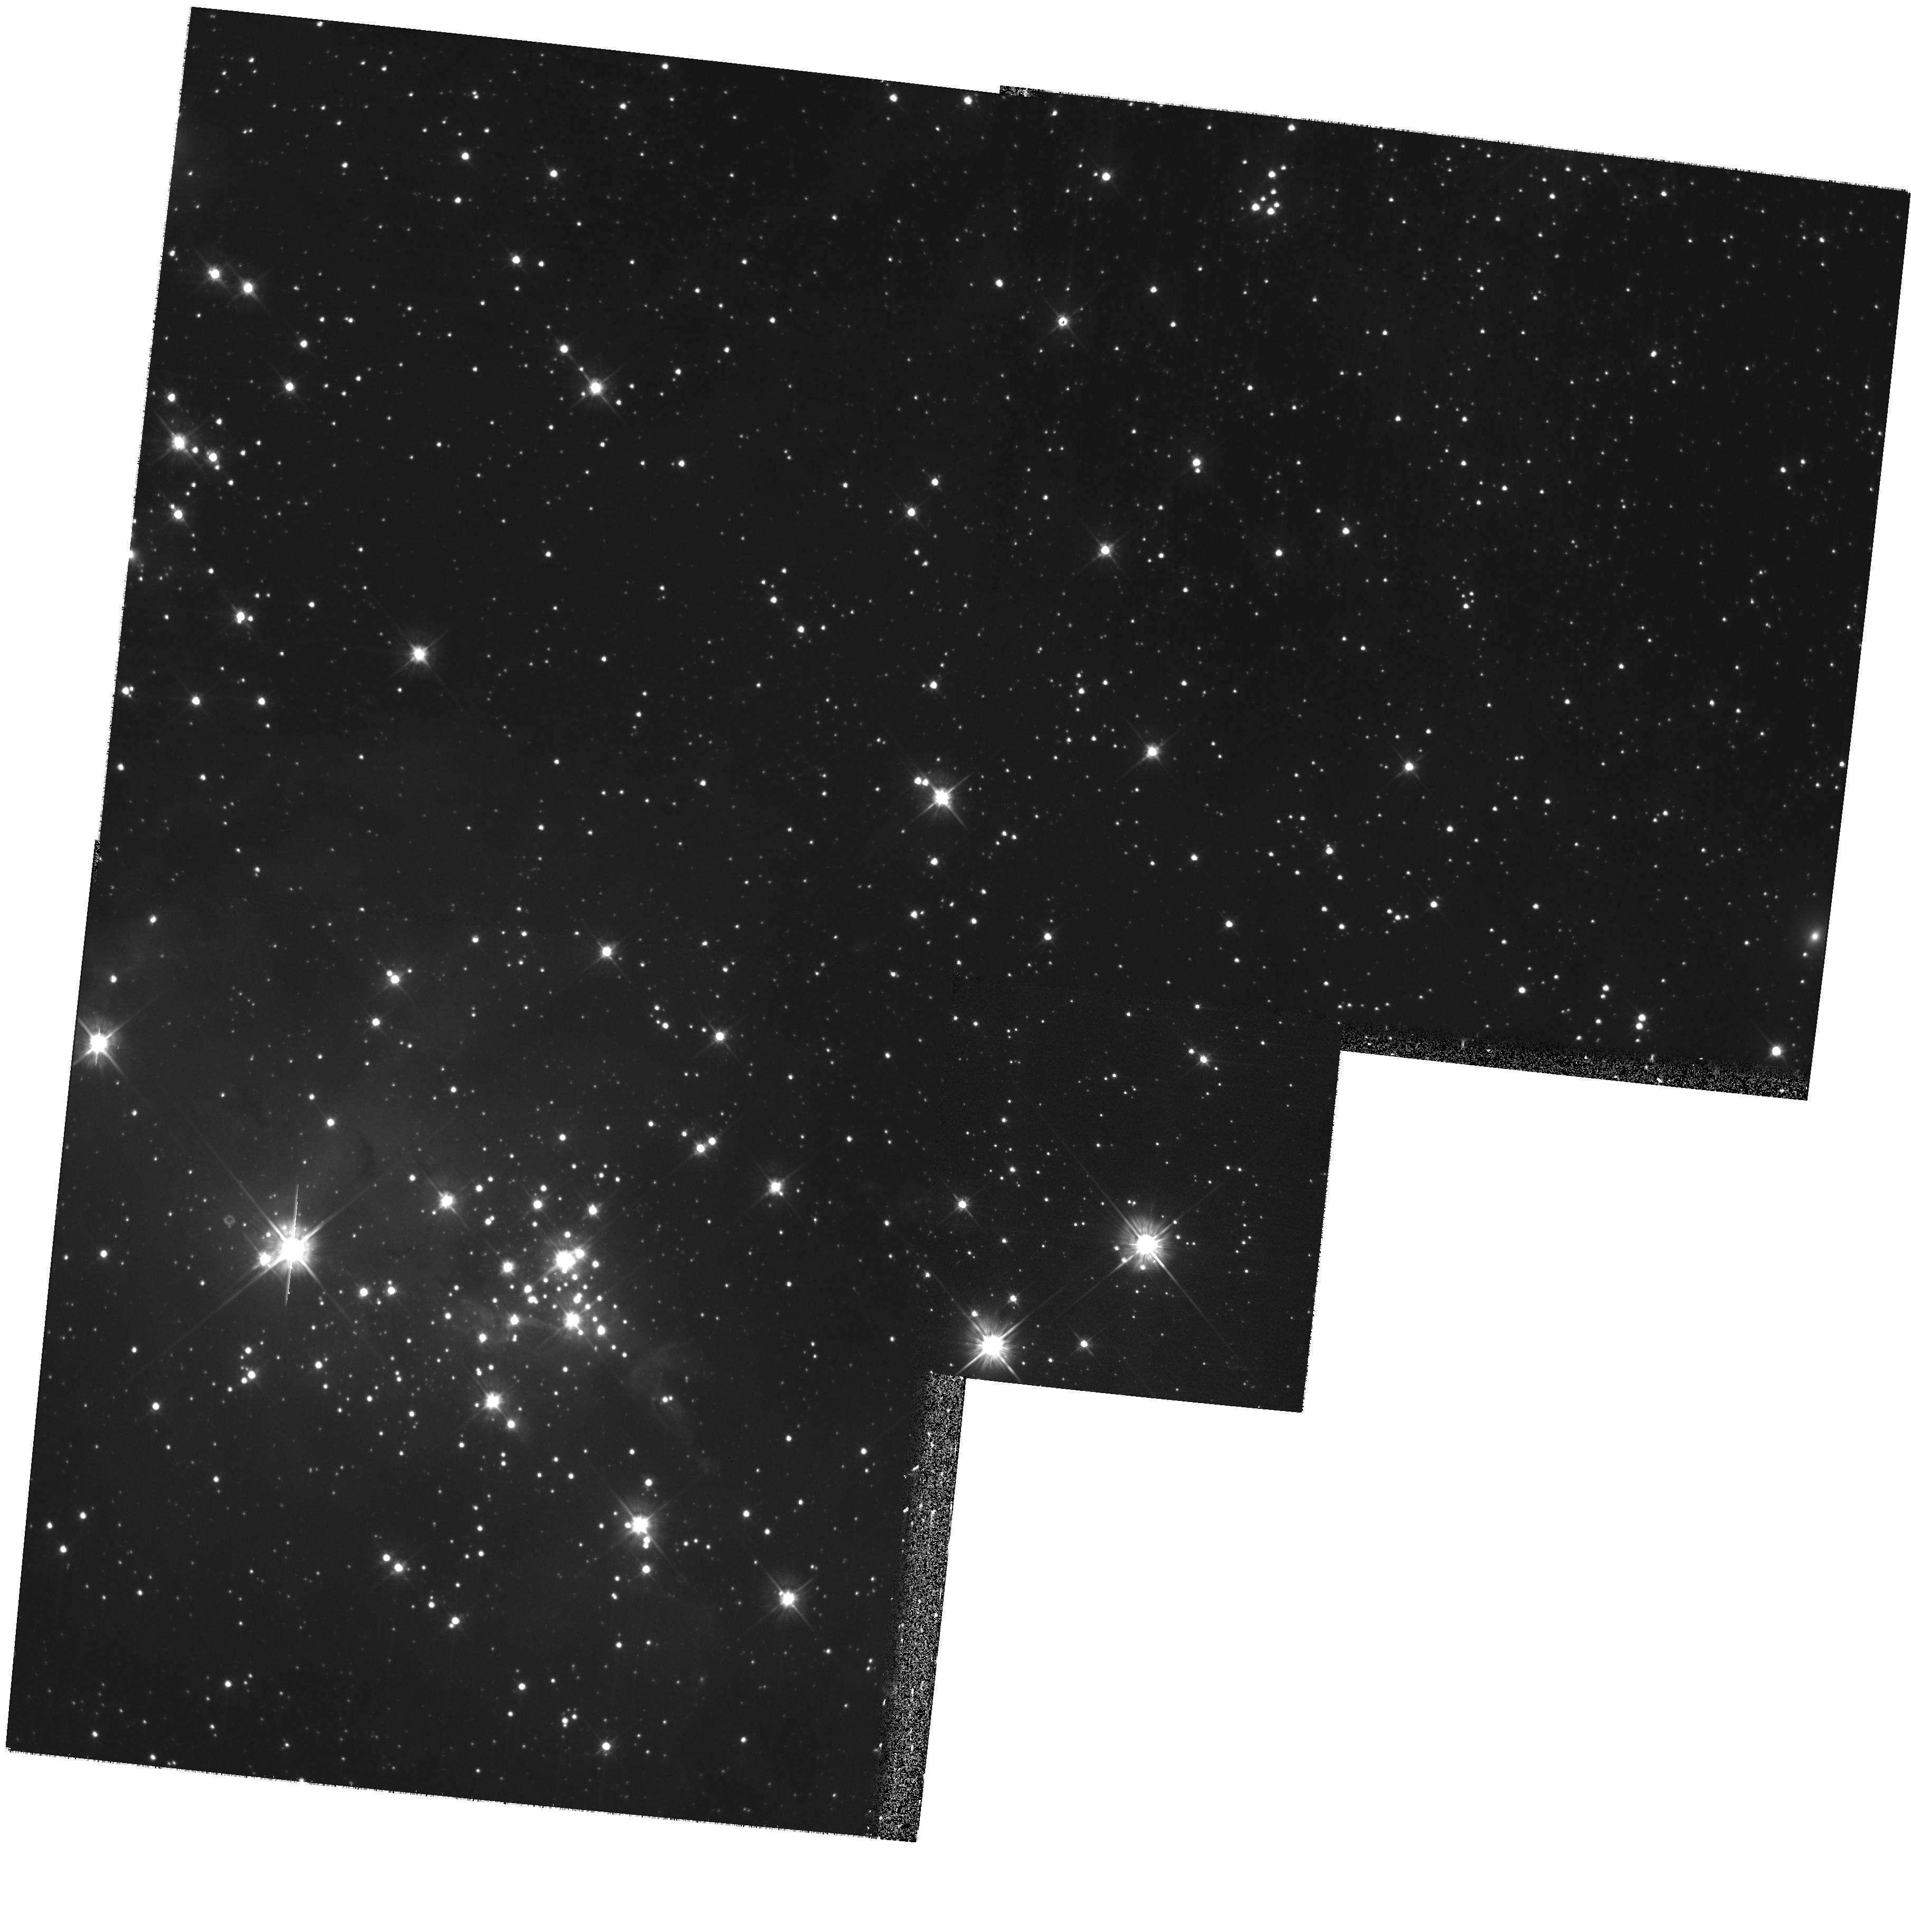
Target: FIELD-052746-672631. Instrument: WFPC2/PC. Filter: F555W. Exposure: 32 min. Observation ID: hst_11547_04_wfpc2_pc_f555w_ub0h04

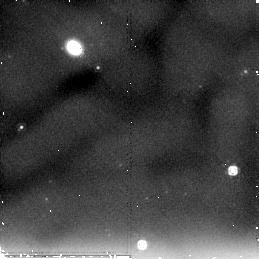
Target: FIELD-053221-662820. Instrument: NICMOS/NIC2. Filter: F205W. Exposure: 26 min. Observation ID: nb0h06010

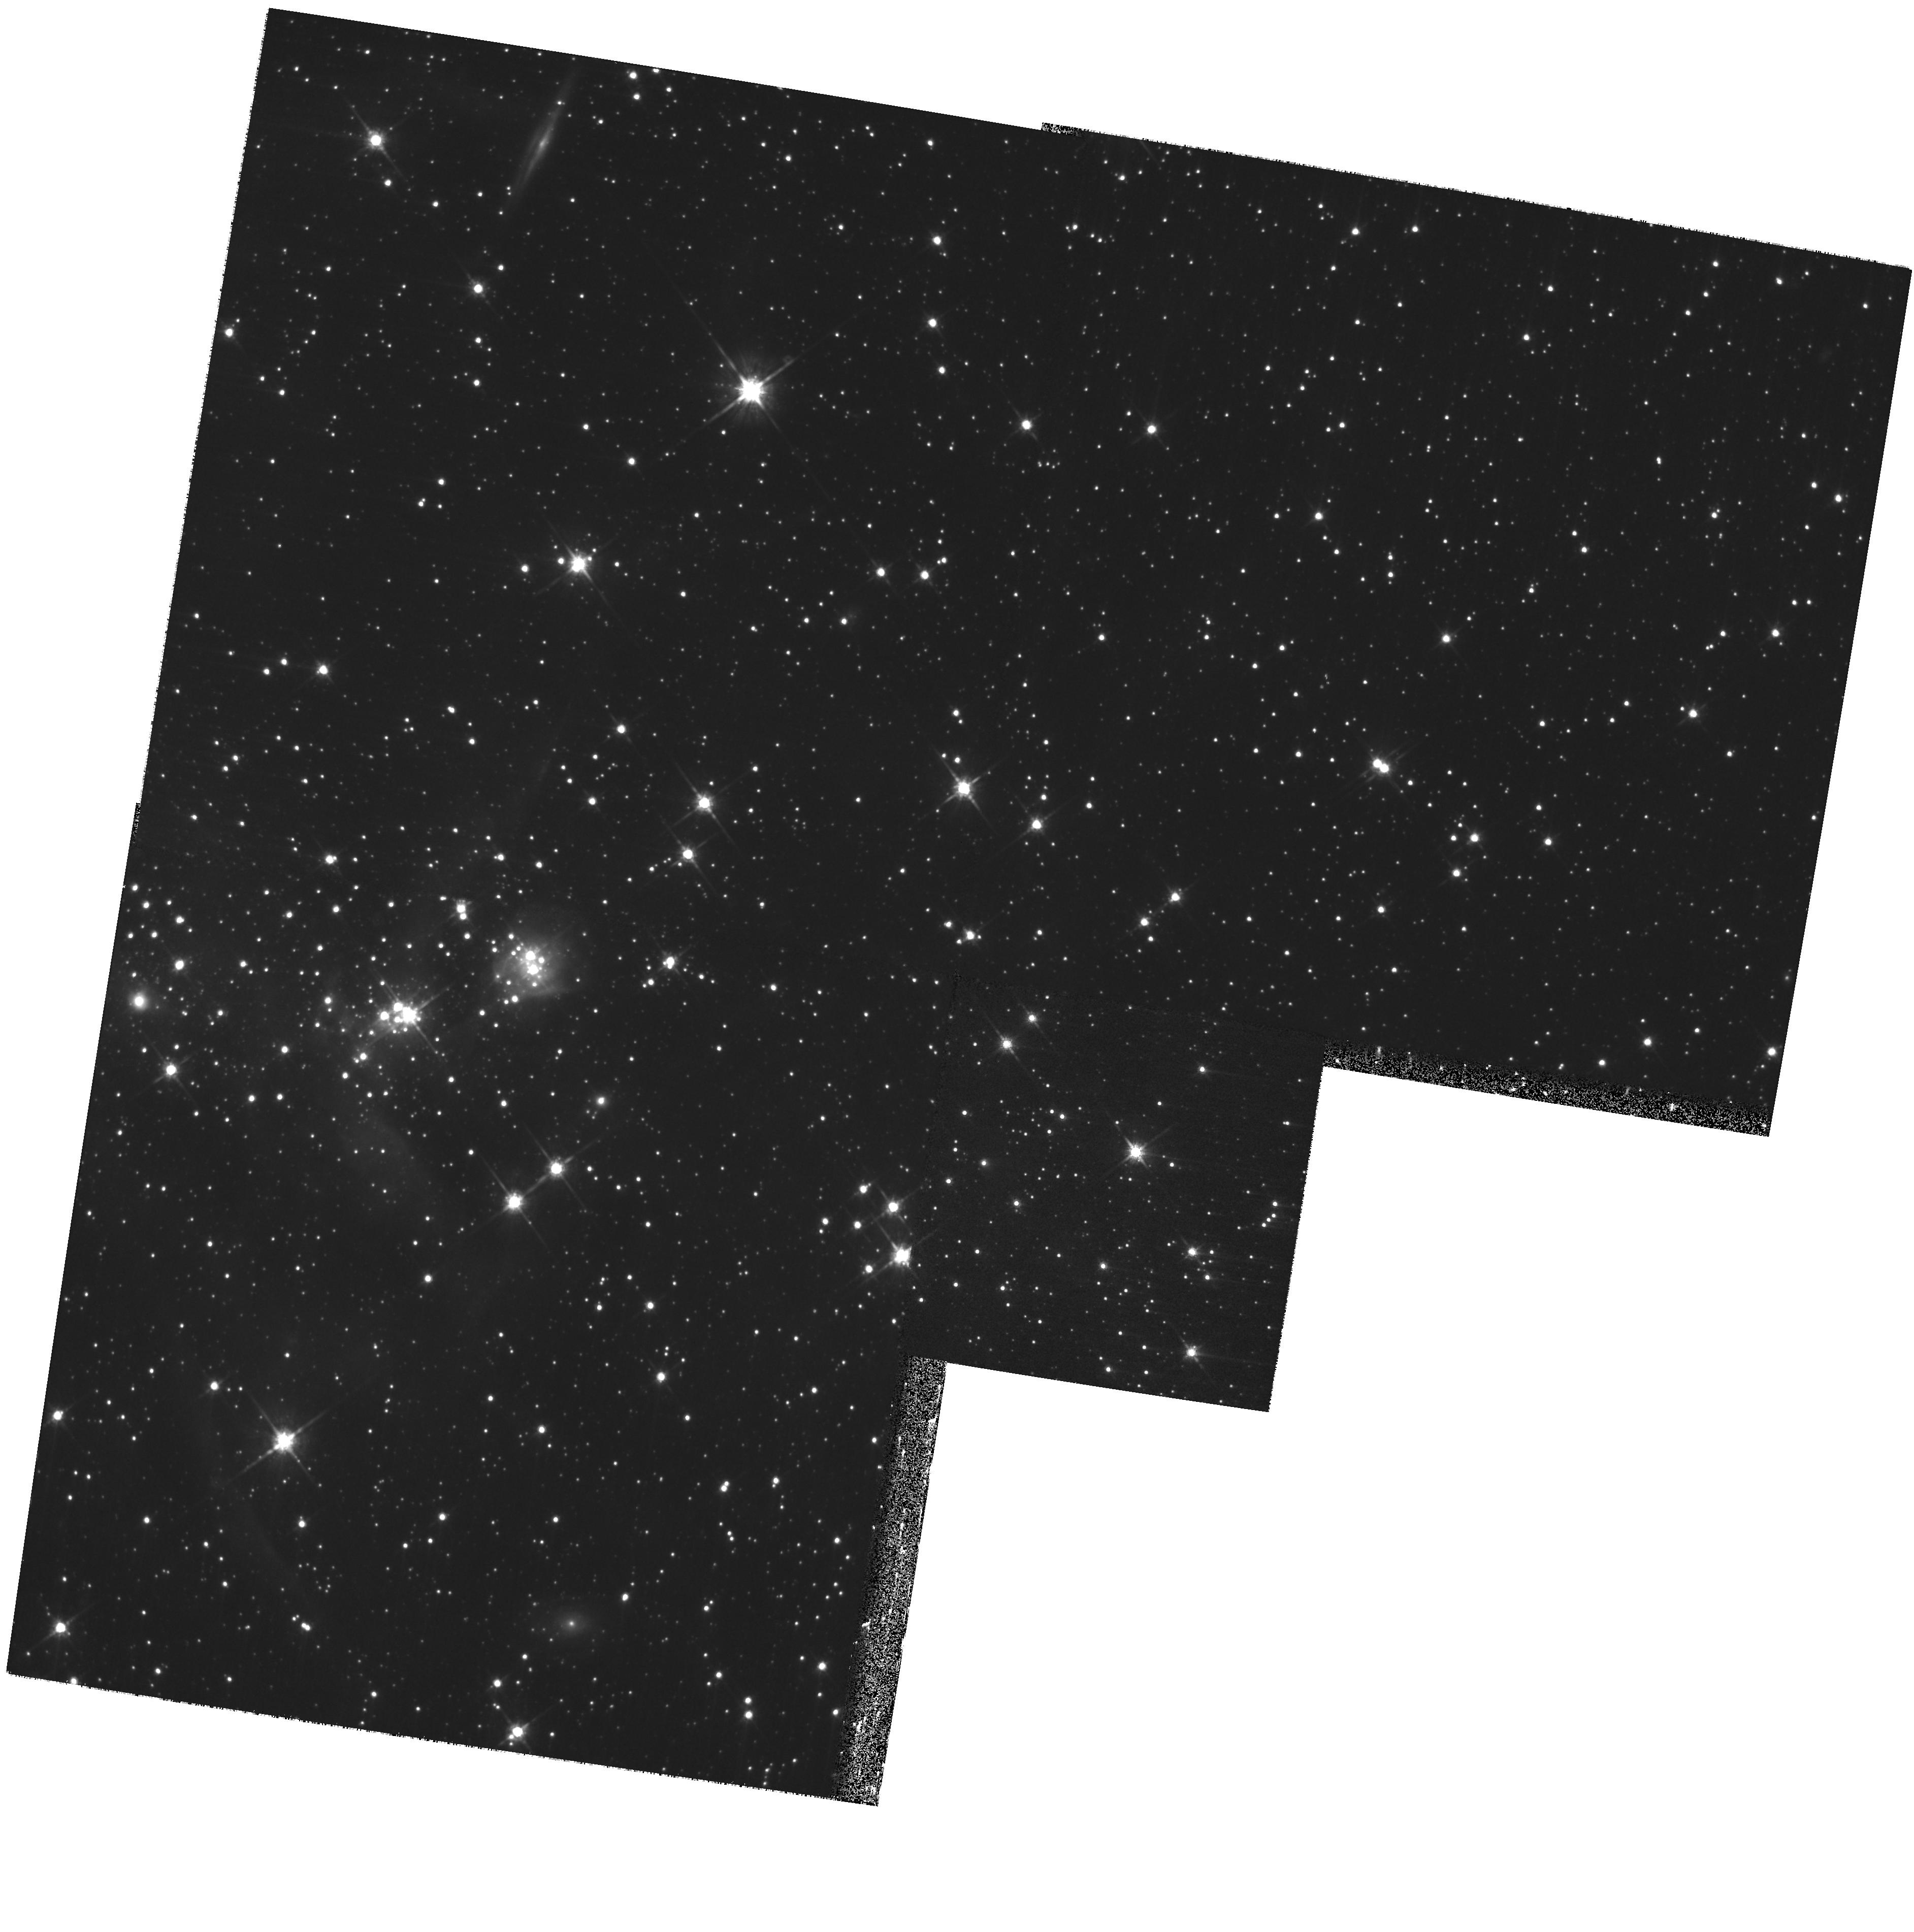
Target: STAR-CLUS-052811-672528. Instrument: WFPC2/PC. Filter: F814W. Exposure: 27 min. Observation ID: hst_11547_01_wfpc2_pc_f814w_ub0h01

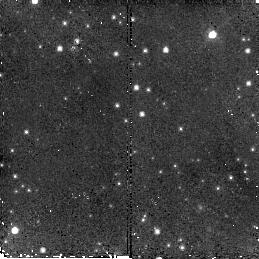
Target: STAR-CLUS-053226-662815. Instrument: NICMOS/NIC2. Filter: F110W. Exposure: 26 min. Observation ID: nb0h05030

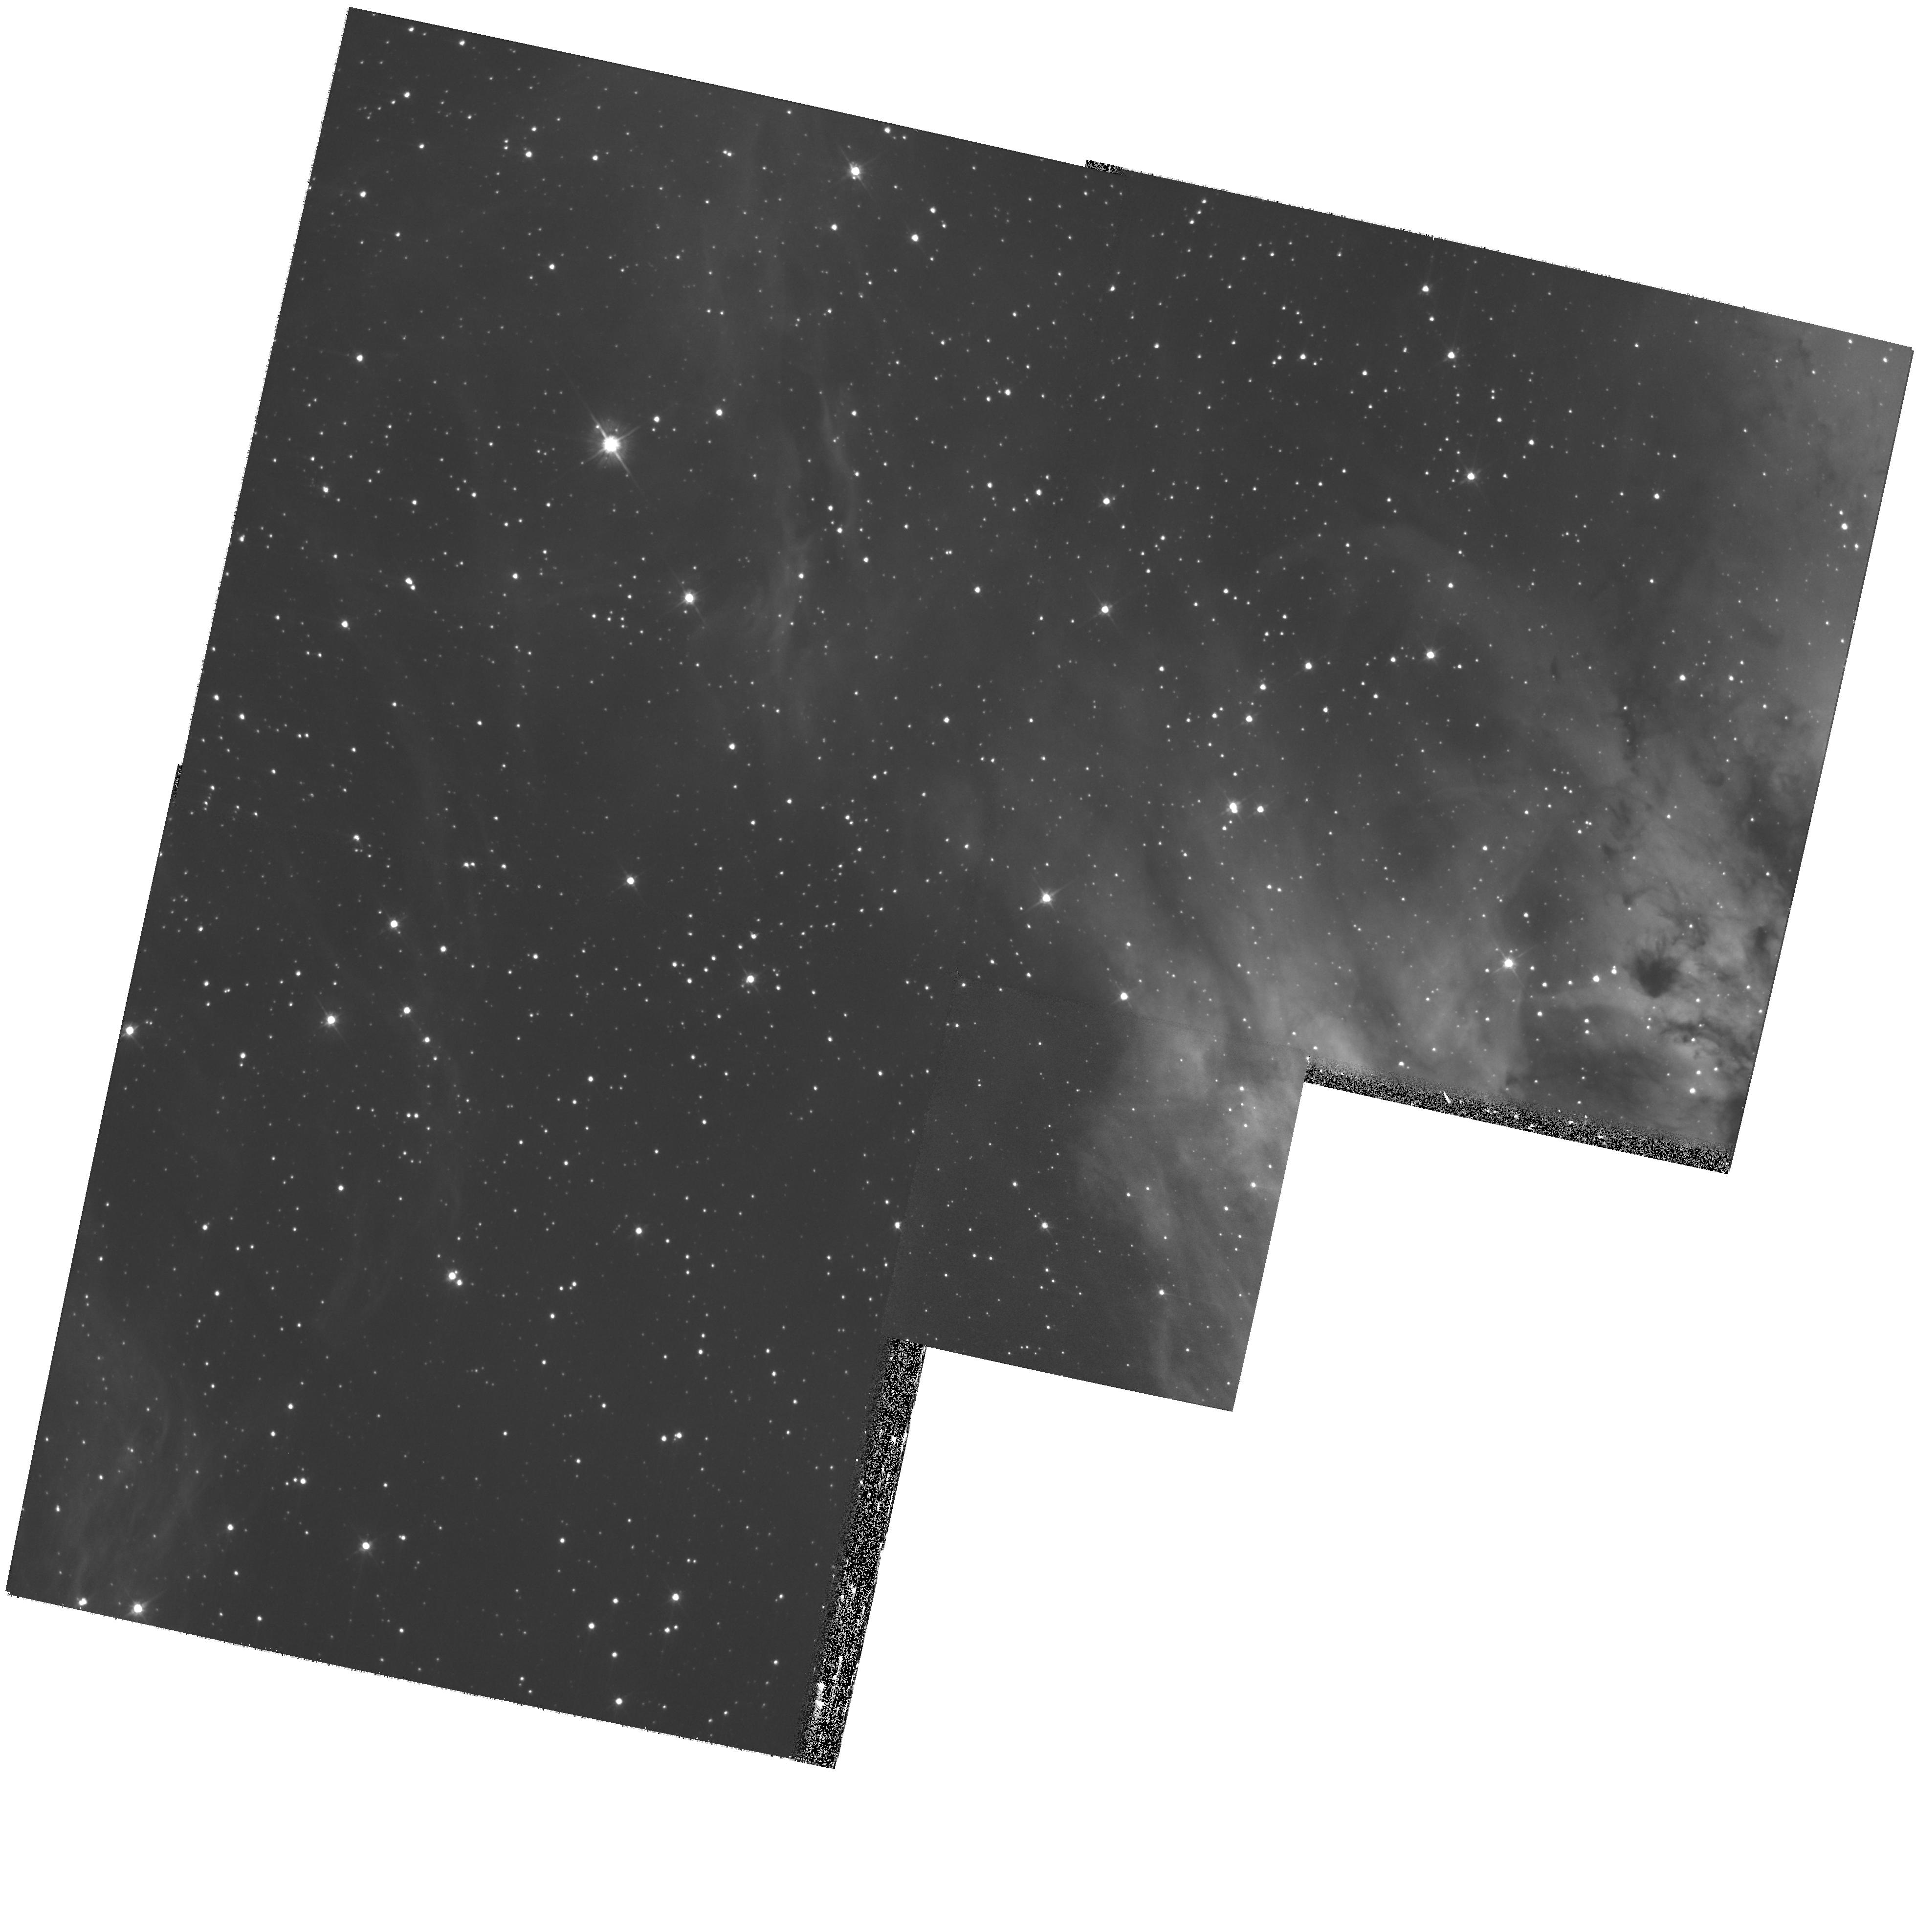
Target: FIELD-053610-673353. Instrument: WFPC2/PC. Filter: F555W. Exposure: 32 min. Observation ID: hst_11547_08_wfpc2_pc_f555w_ub0h08

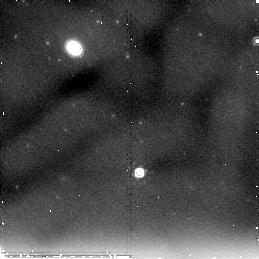
Target: FIELD-052811-672557. Instrument: NICMOS/NIC2. Filter: F205W. Exposure: 26 min. Observation ID: nb0h02010

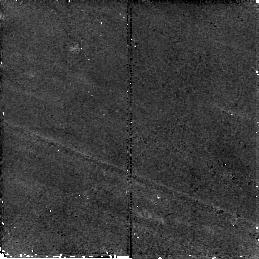
Target: STAR-CLUS-053605-673408. Instrument: NICMOS/NIC2. Filter: F160W. Exposure: 16 min. Observation ID: nb0h07050

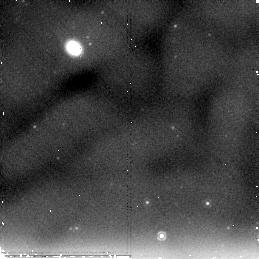
Target: STAR-CLUS-052746-672700. Instrument: NICMOS/NIC2. Filter: F205W. Exposure: 26 min. Observation ID: nb0h03010

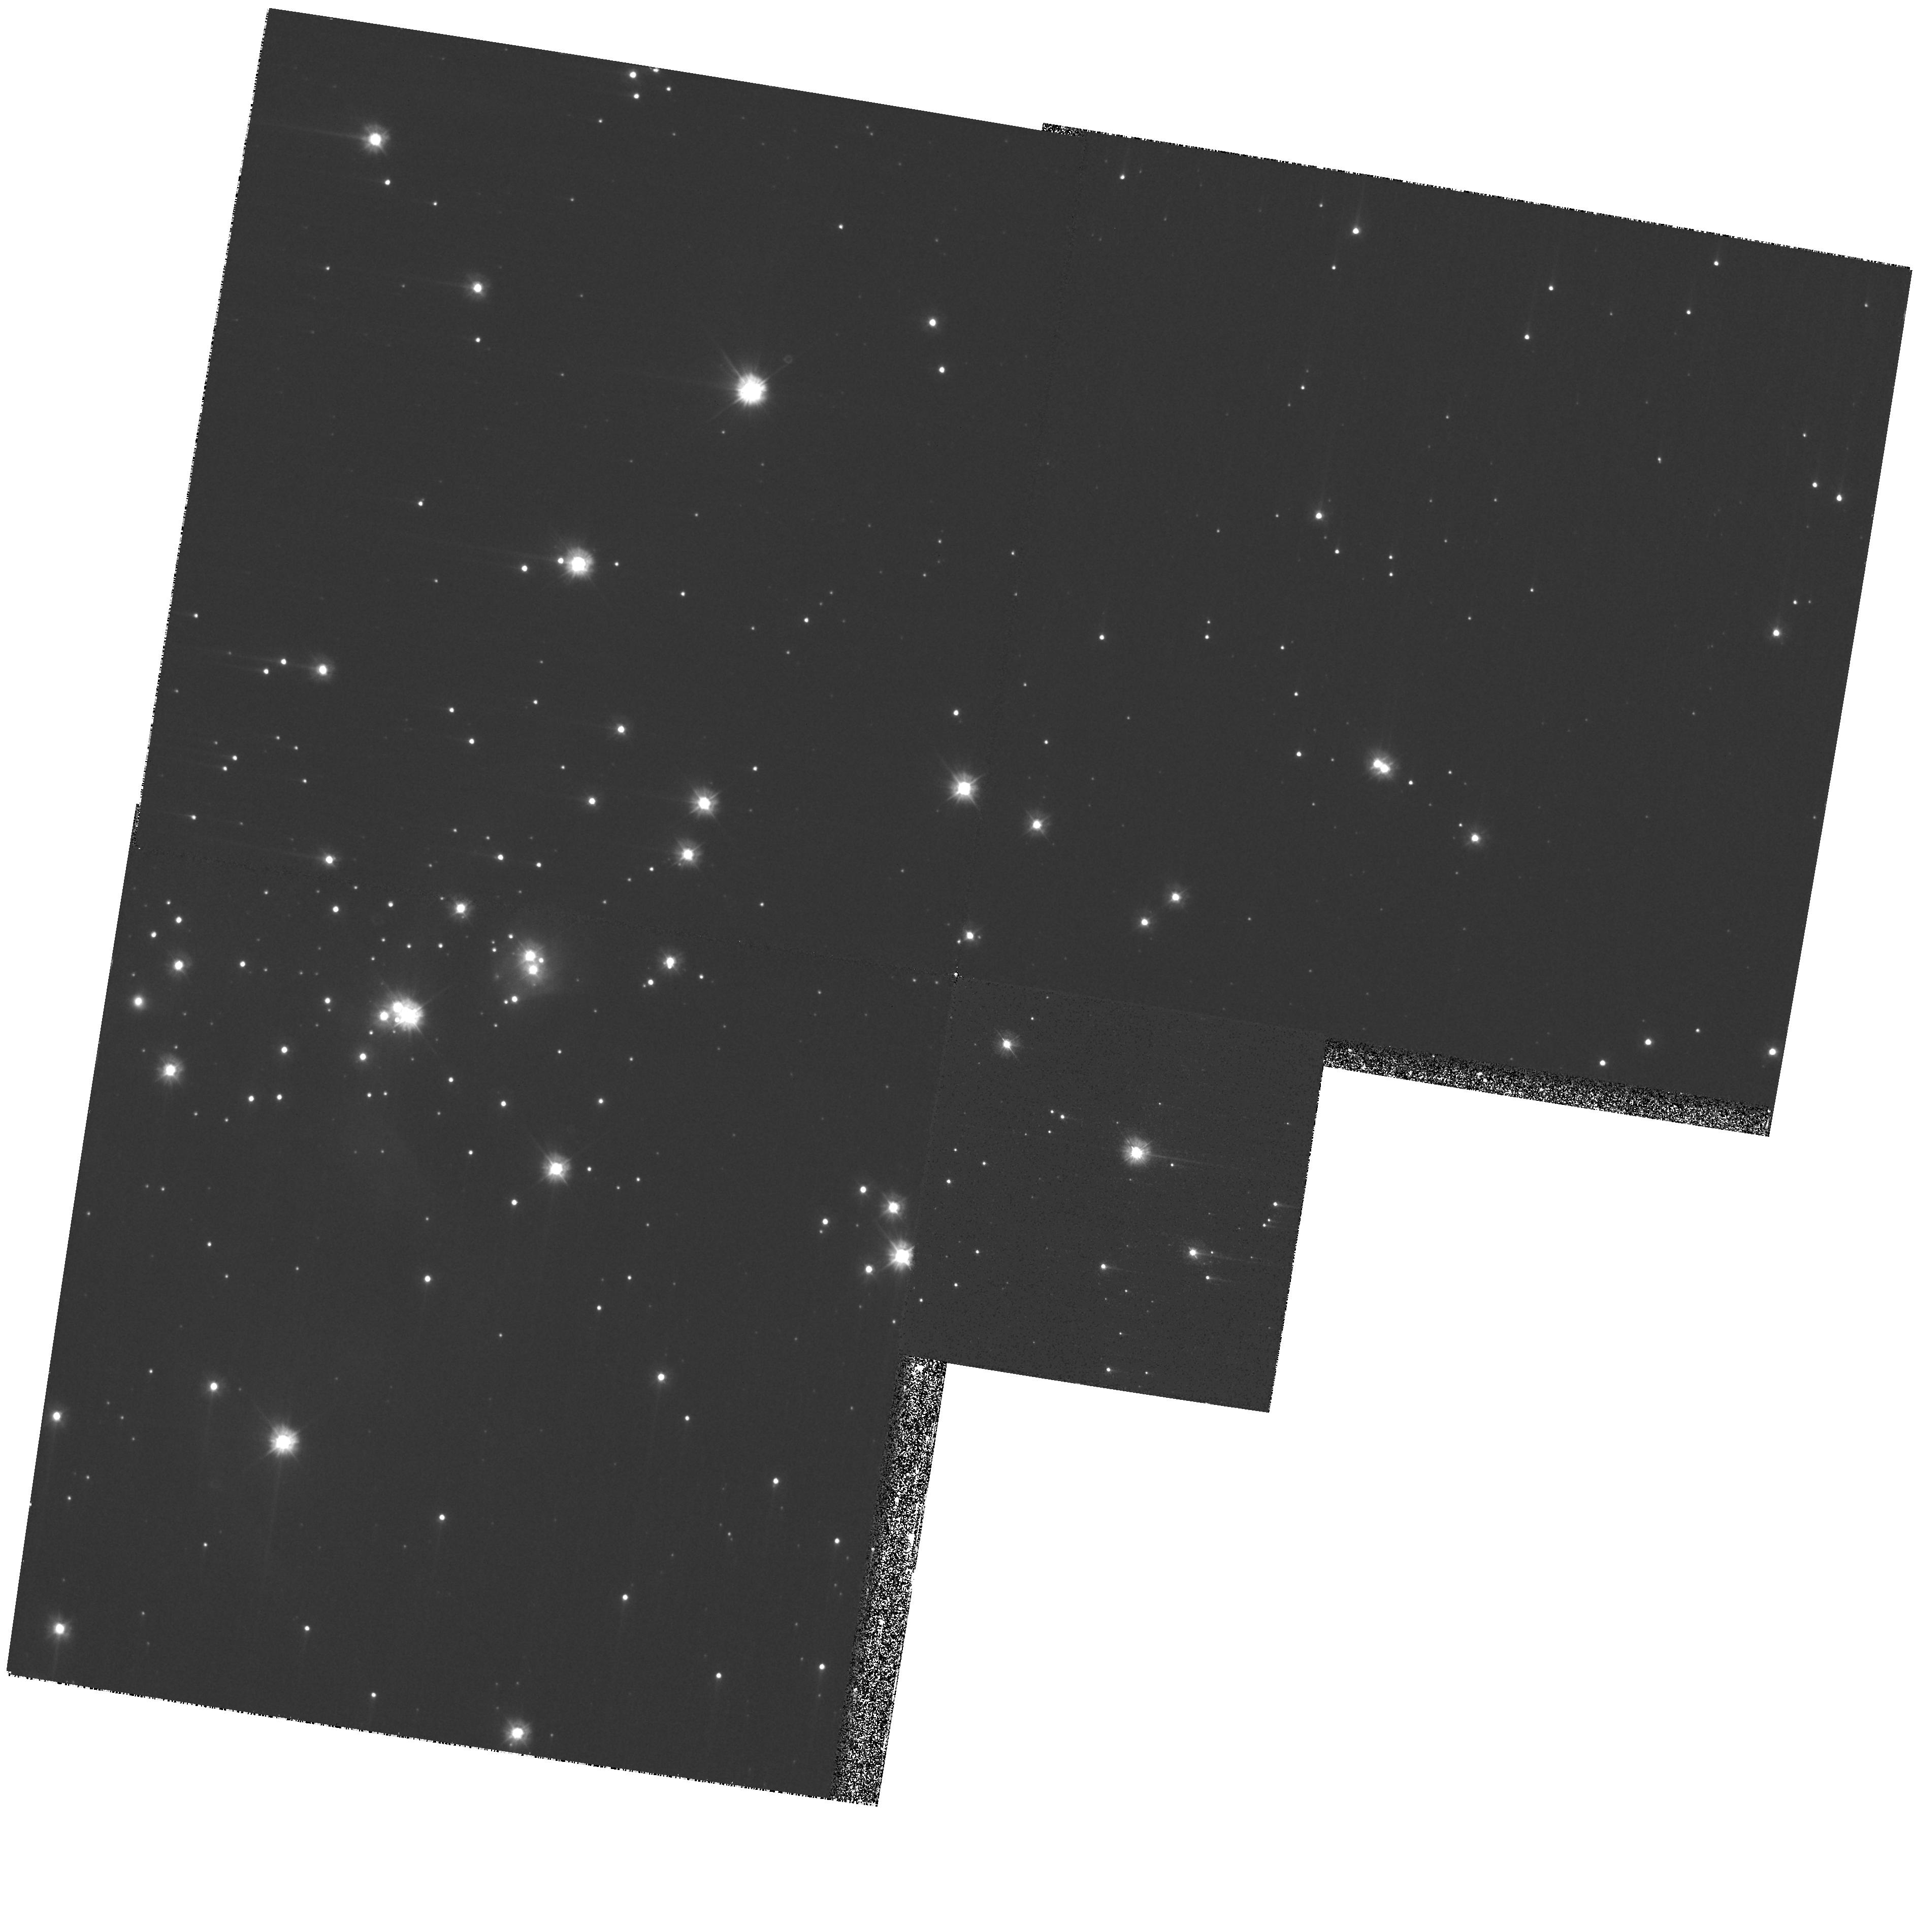
Target: STAR-CLUS-052811-672528. Instrument: WFPC2/PC. Filter: F300W. Exposure: 16 min. Observation ID: hst_11547_01_wfpc2_pc_f300w_ub0h01

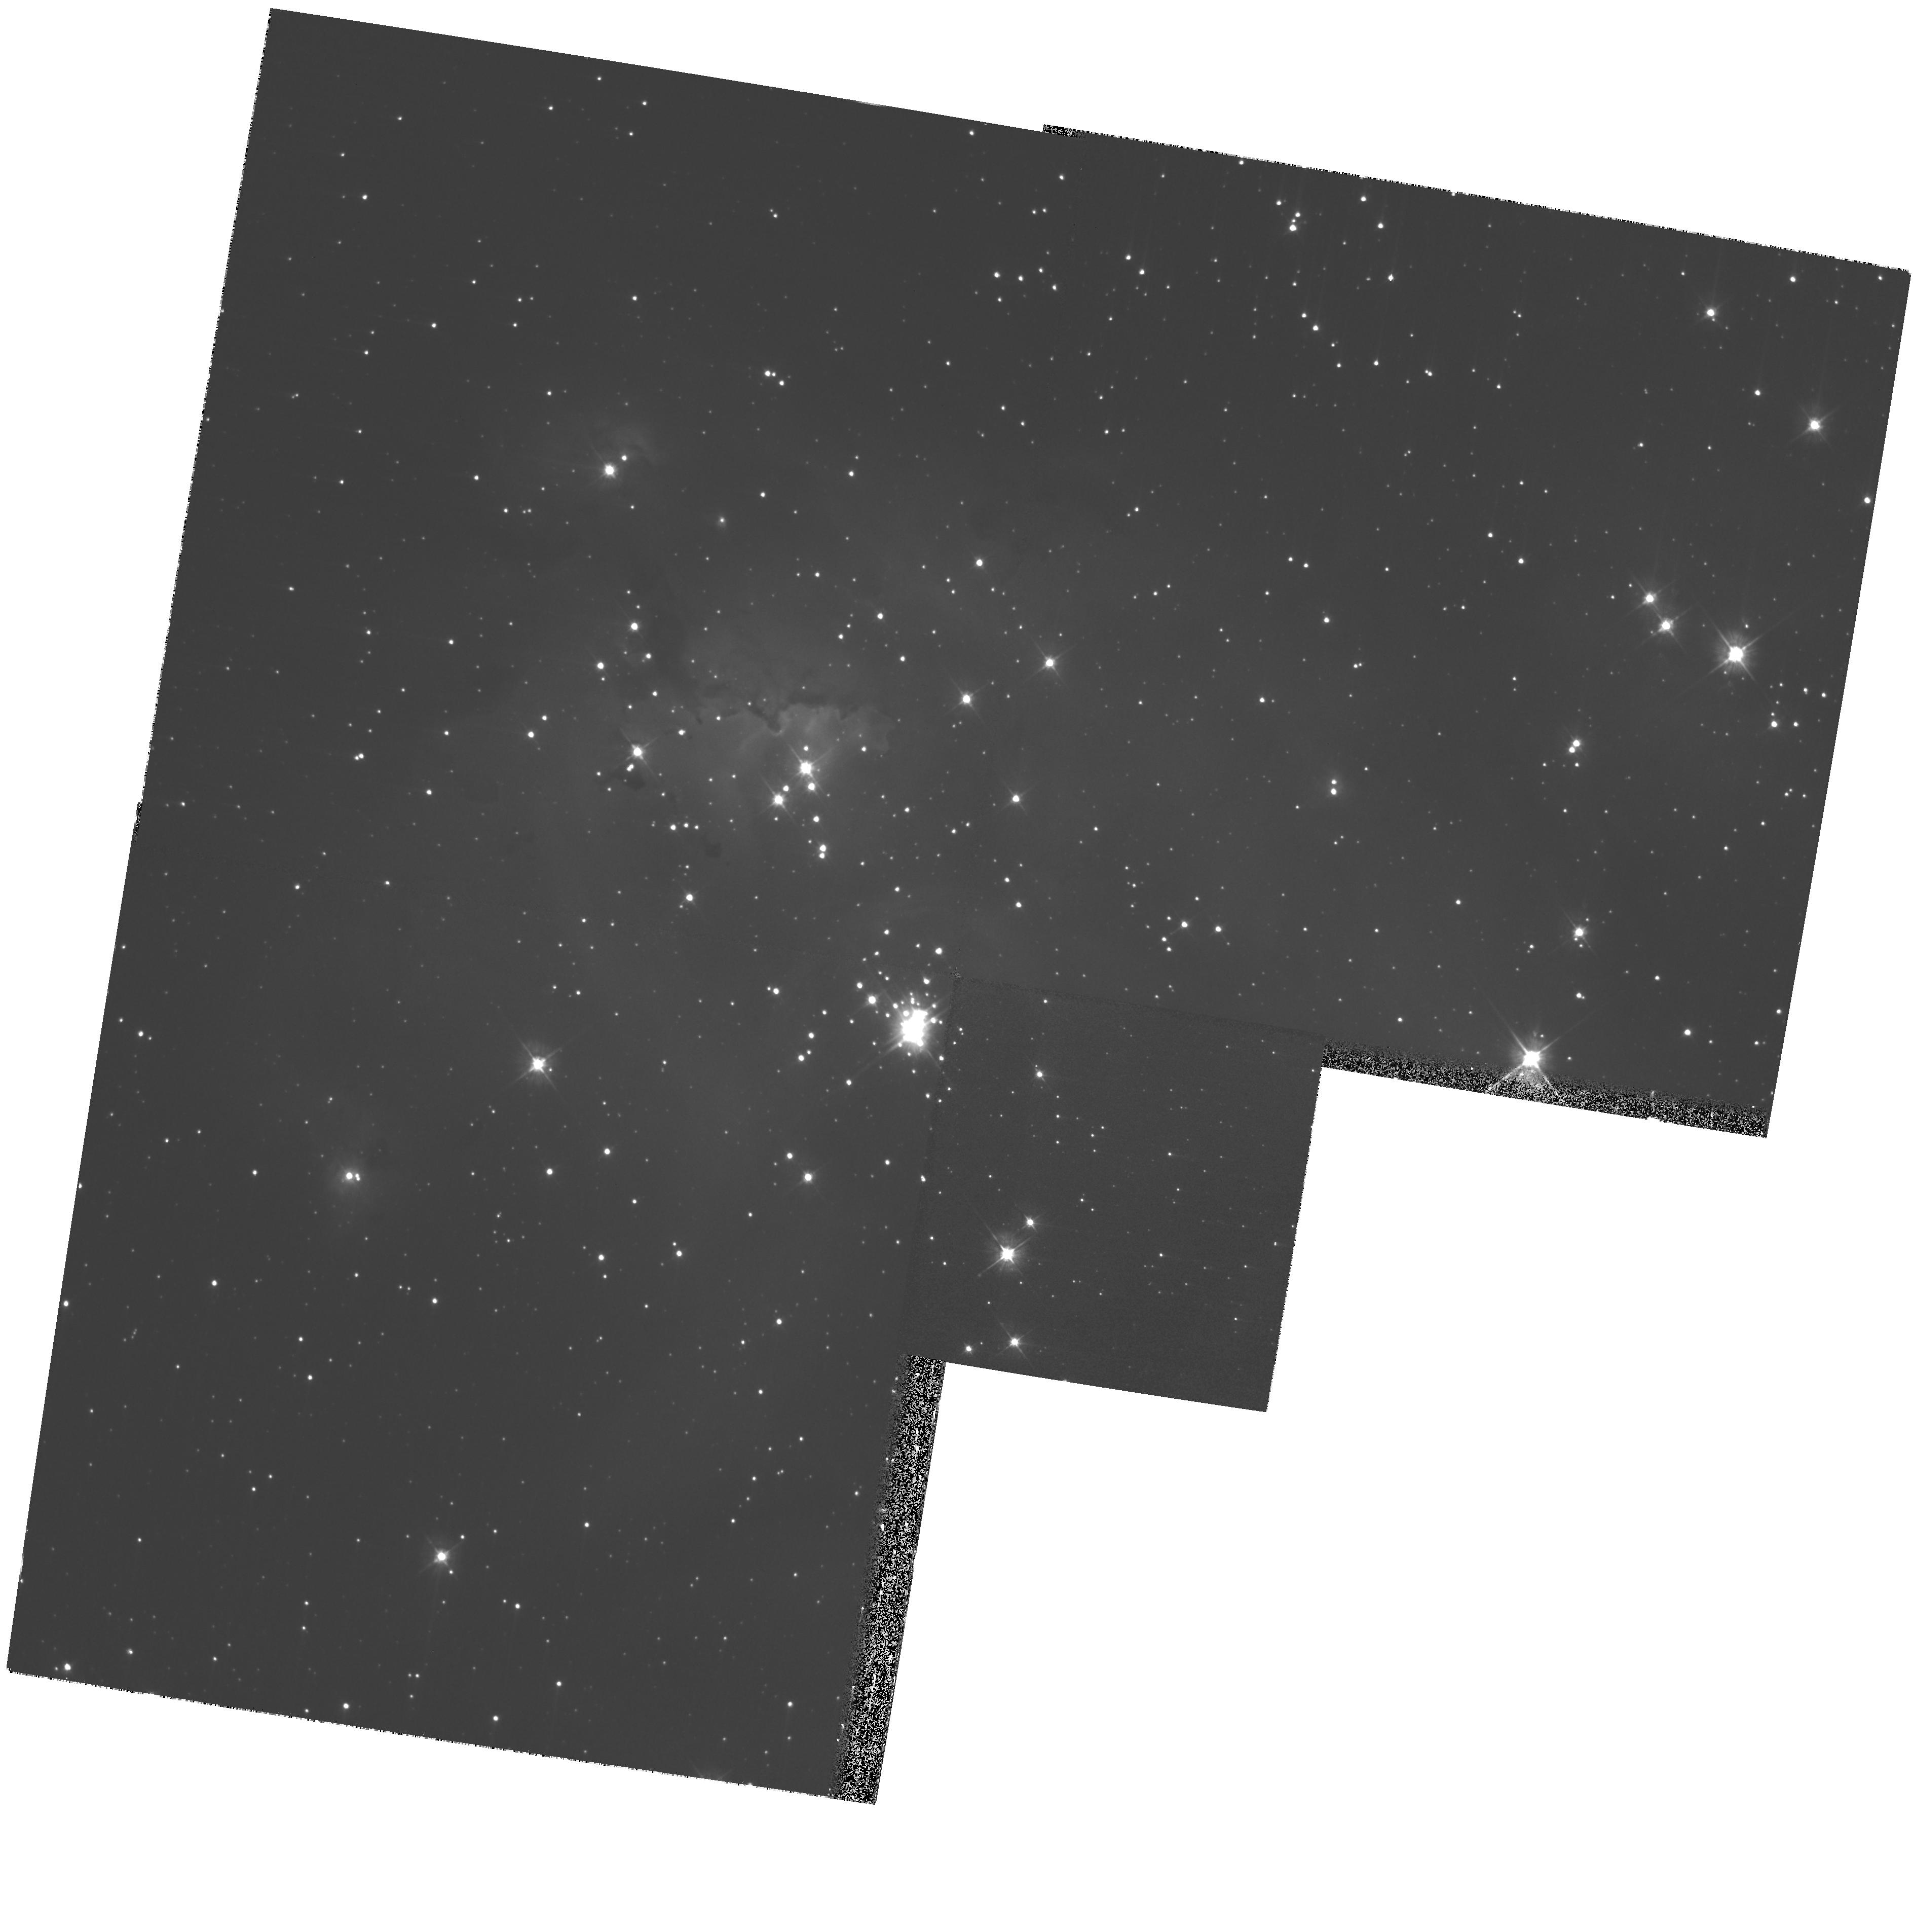
Target: STAR-CLUS-053226-662815. Instrument: WFPC2/PC. Filter: F450W. Exposure: 16 min. Observation ID: hst_11547_05_wfpc2_pc_f450w_ub0h05

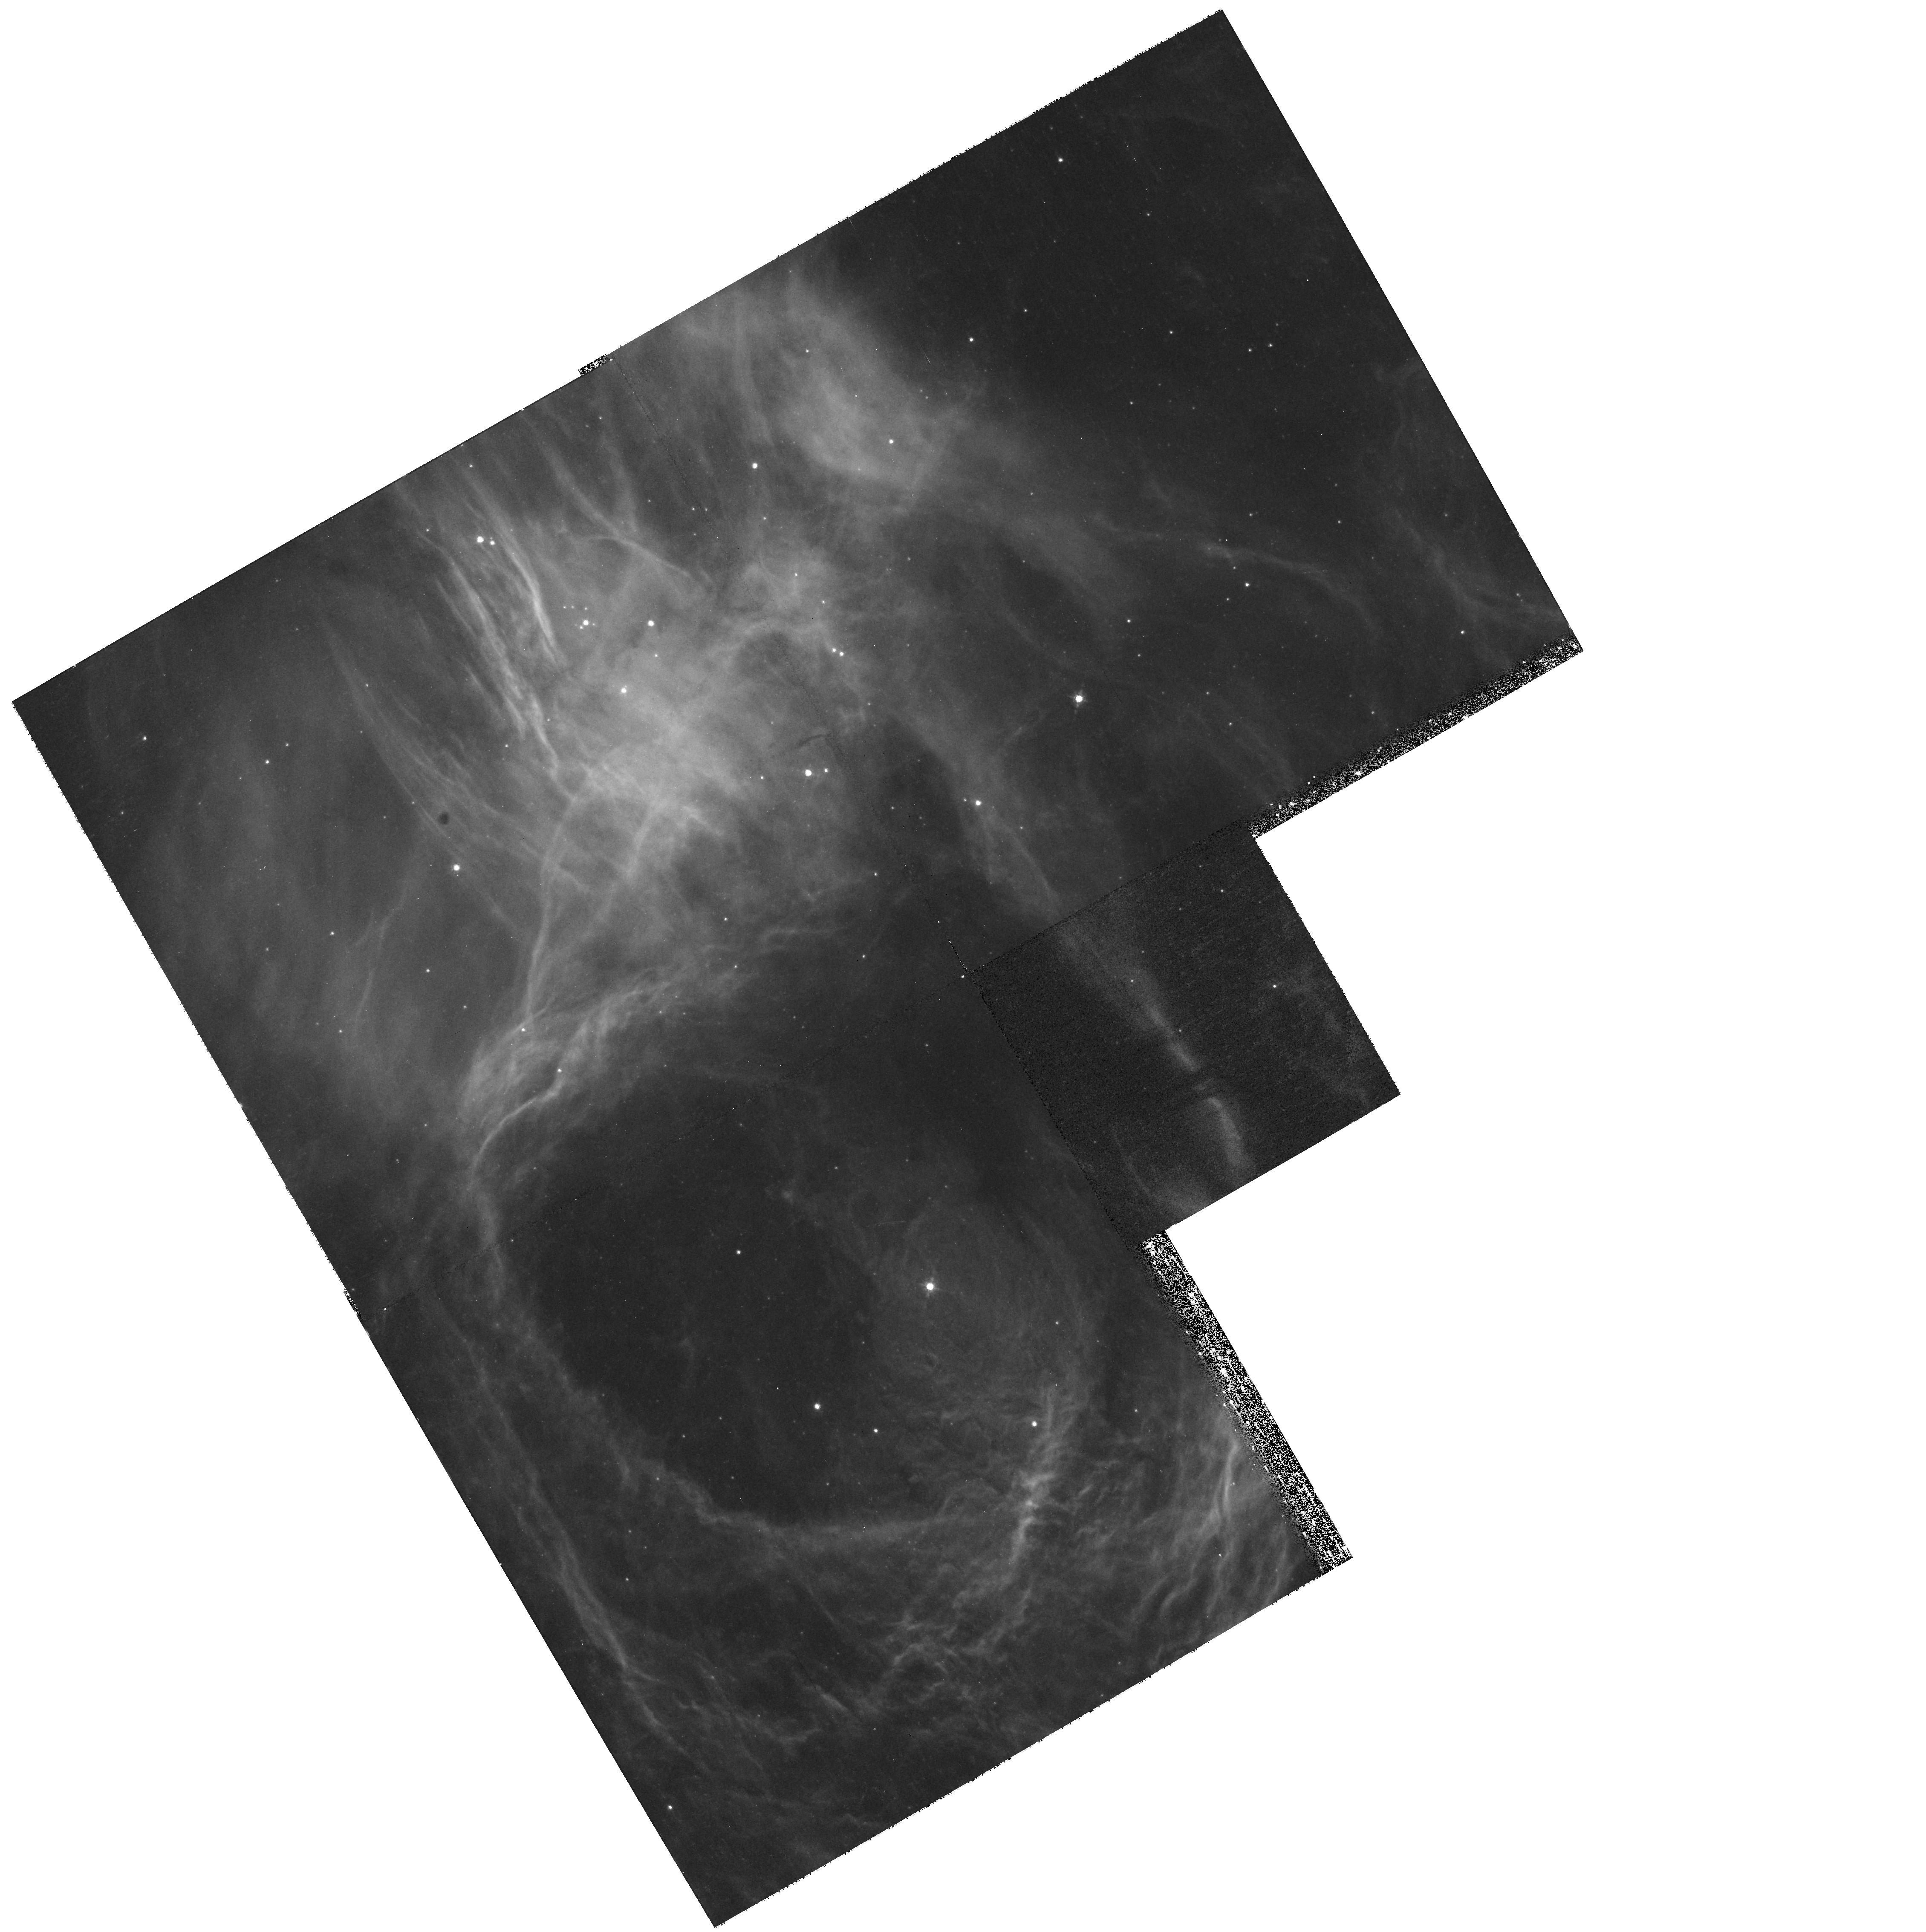
Target: STAR-CLUS-053605-673408. Instrument: WFPC2/PC. Filter: F656N. Exposure: 23 min. Observation ID: hst_11547_57_wfpc2_pc_f656n_ub0h57

Characterizing Pre-Main Sequence Populations in Stellar Associations of the Large Magellanic Cloud (PI: Gouliermis, Dimitrios)

The Large Magellanic Cloud (LMC) offers an extremely rich sample of resolved low-mass stars (below 1 Solar Mass) in the act of formation that has not been explored sufficiently yet. These pre-main sequence (PMS) stars provide a unique snapshot of the star formation process, as it is being recorded for the last ~20 Myr, and they give important information on the low-mass Initial Mass Function (IMF) of their host stellar systems. Studies of young, rich LMC clusters like 30 Doradus are crowding limited, even at the angular resolution facilitated by HST in the optical. To learn more about low-mass PMS stars in the LMC, one has to study less crowded regions like young stellar assocations. We propose to employ WFPC2 to obtain deep photometry (V ~ 25.5 mag) of four selected LMC stellar associations in order to perform an original optical analysis of their red PMS and blue bright MS stellar populations. With these observations we aim at a comprehensive study, which will add substantial information on the most recent star formation and the IMF in the LMC. The data reduction and analysis will be performed with a 2D photometry software package especially developped by us for WFPC2 imaging of extended stellar associations with variable background. Our targets have been selected optimizing a combination of criteria, namely spatial resolution, crowding, low extinction, nebular contamination, and background confusion in comparison to other regions in the Local Group. Parallel NICMOS imaging will provide additional information on near-infrared properties of the stellar population in the regions surrounding these systems.